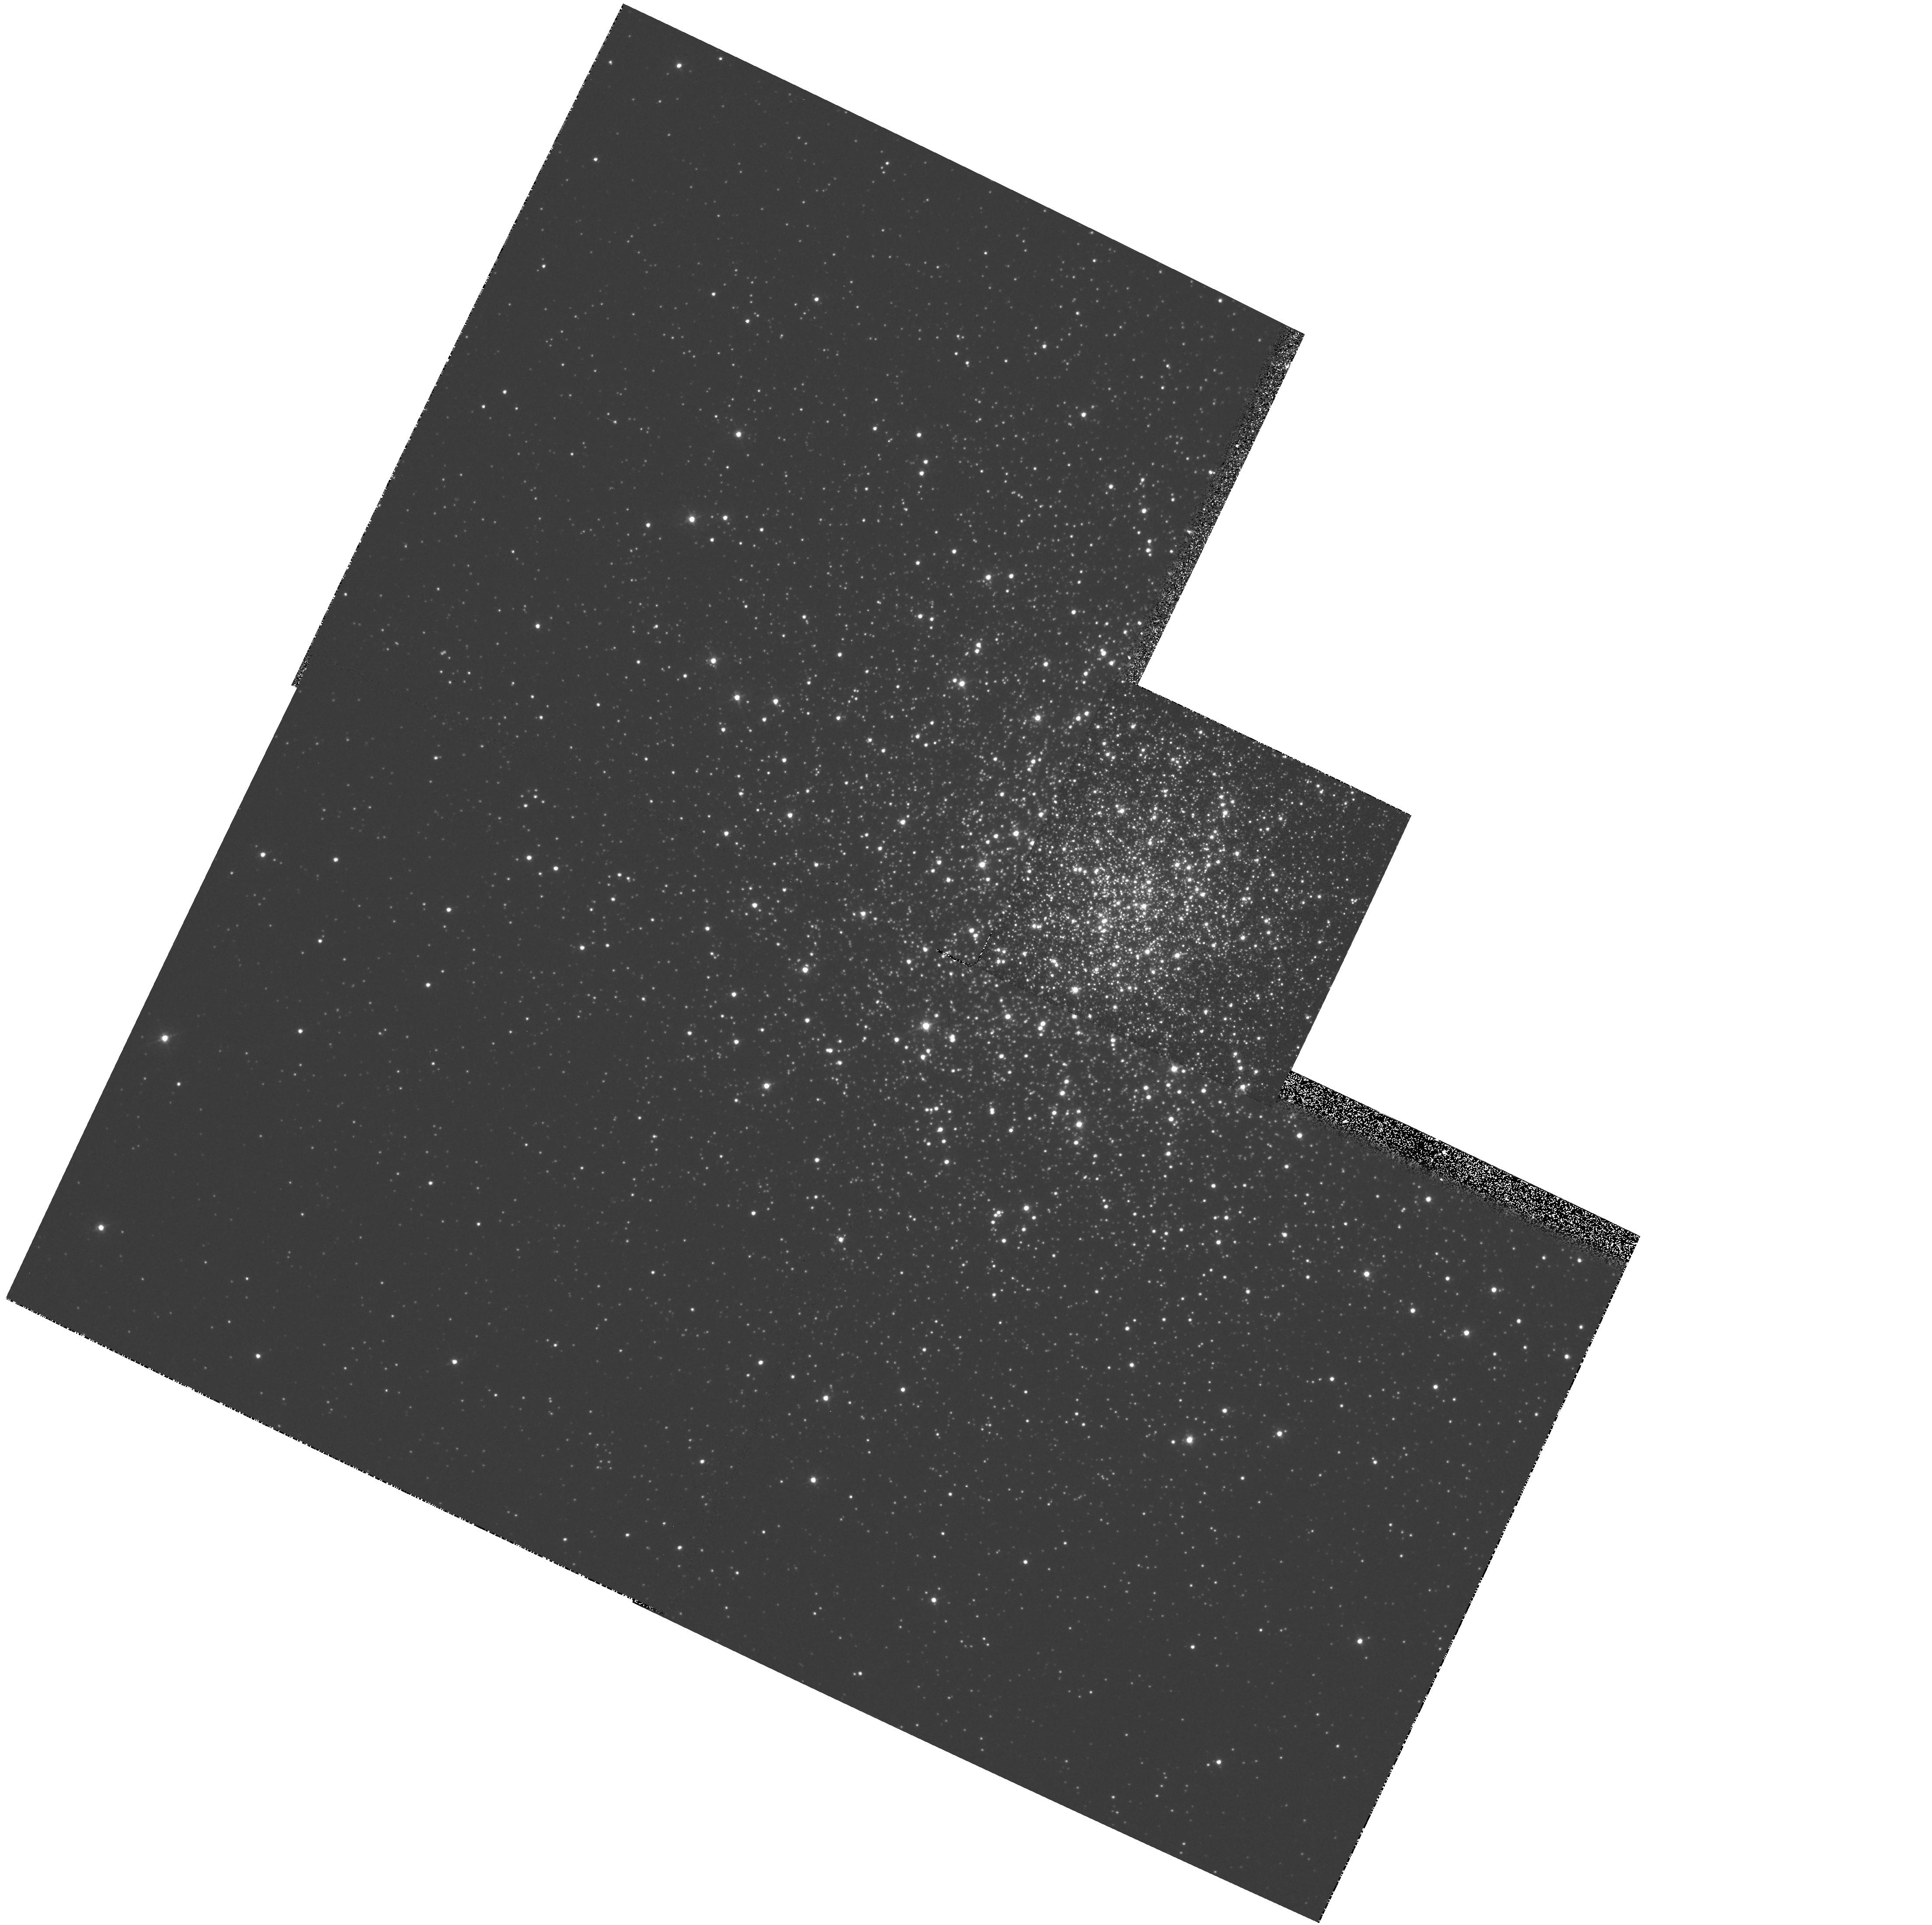
Target: NGC1904. Instrument: WFPC2/PC. Filter: F439W. Exposure: 6 min. Observation ID: hst_6095_04_wfpc2_pc_f439w_u2vo04

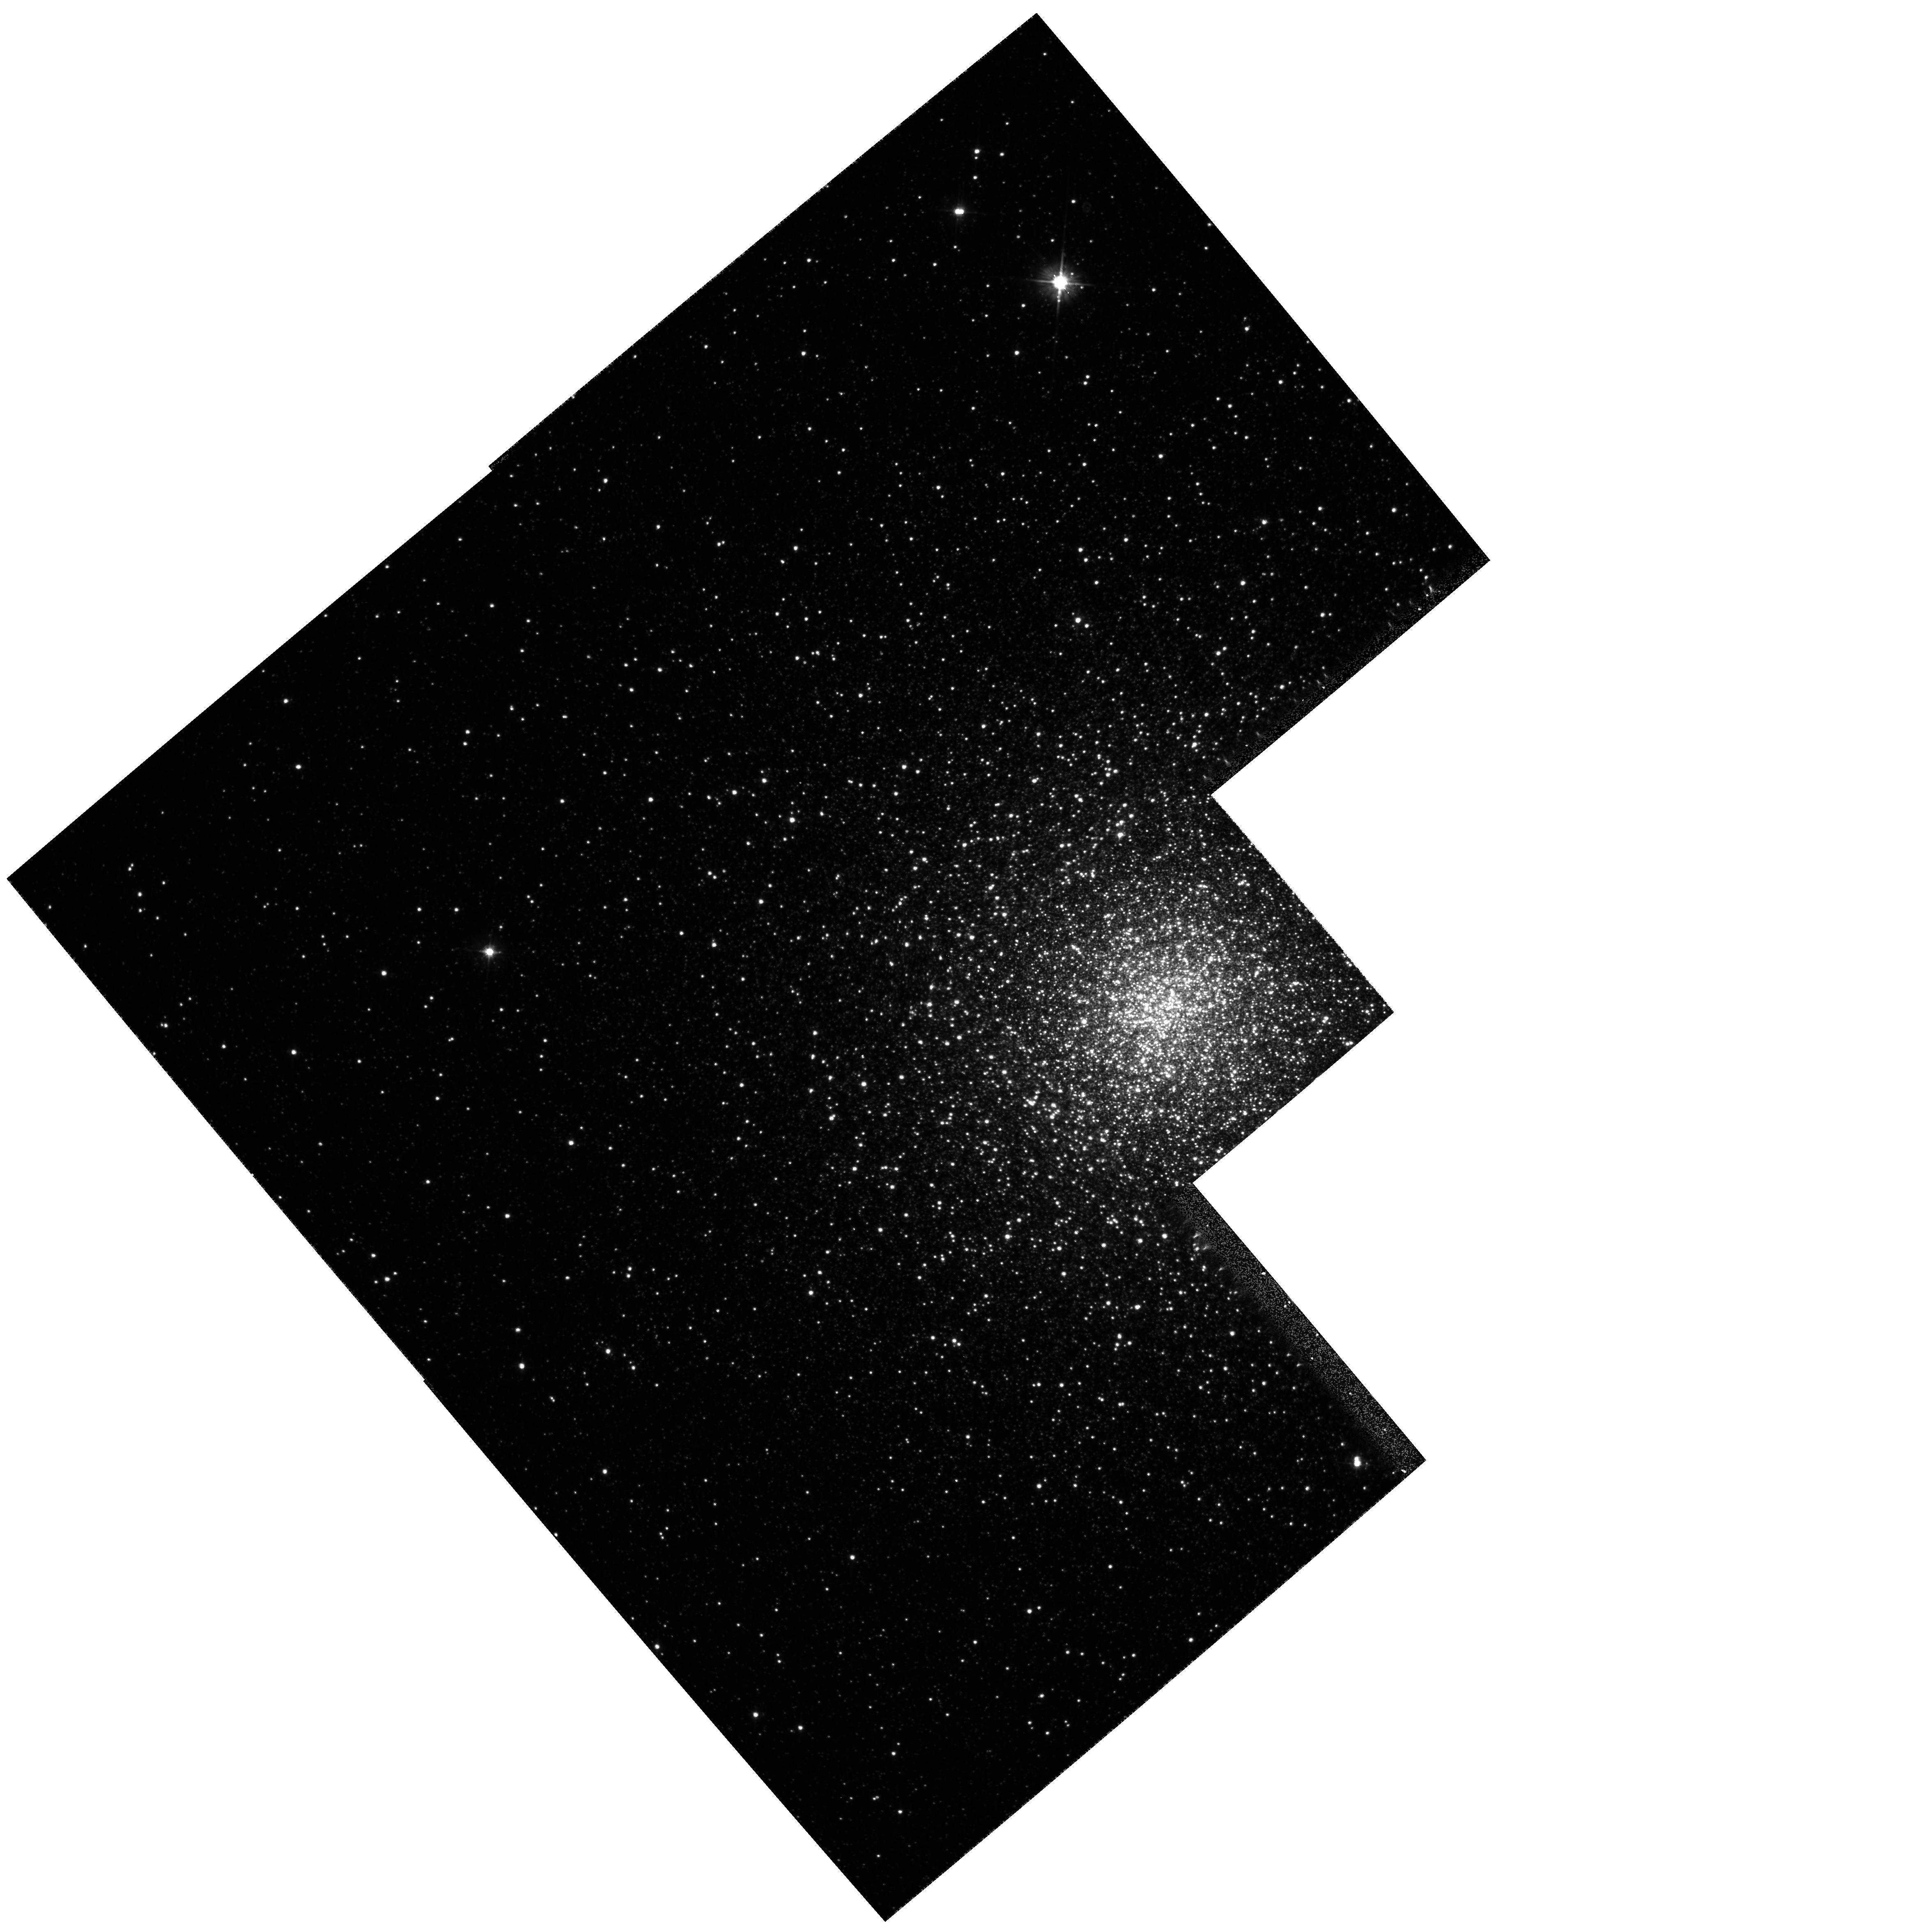
Target: NGC6388. Instrument: WFPC2/PC. Filter: F555W. Exposure: 1 min. Observation ID: hst_6095_07_wfpc2_pc_f555w_u2vo07

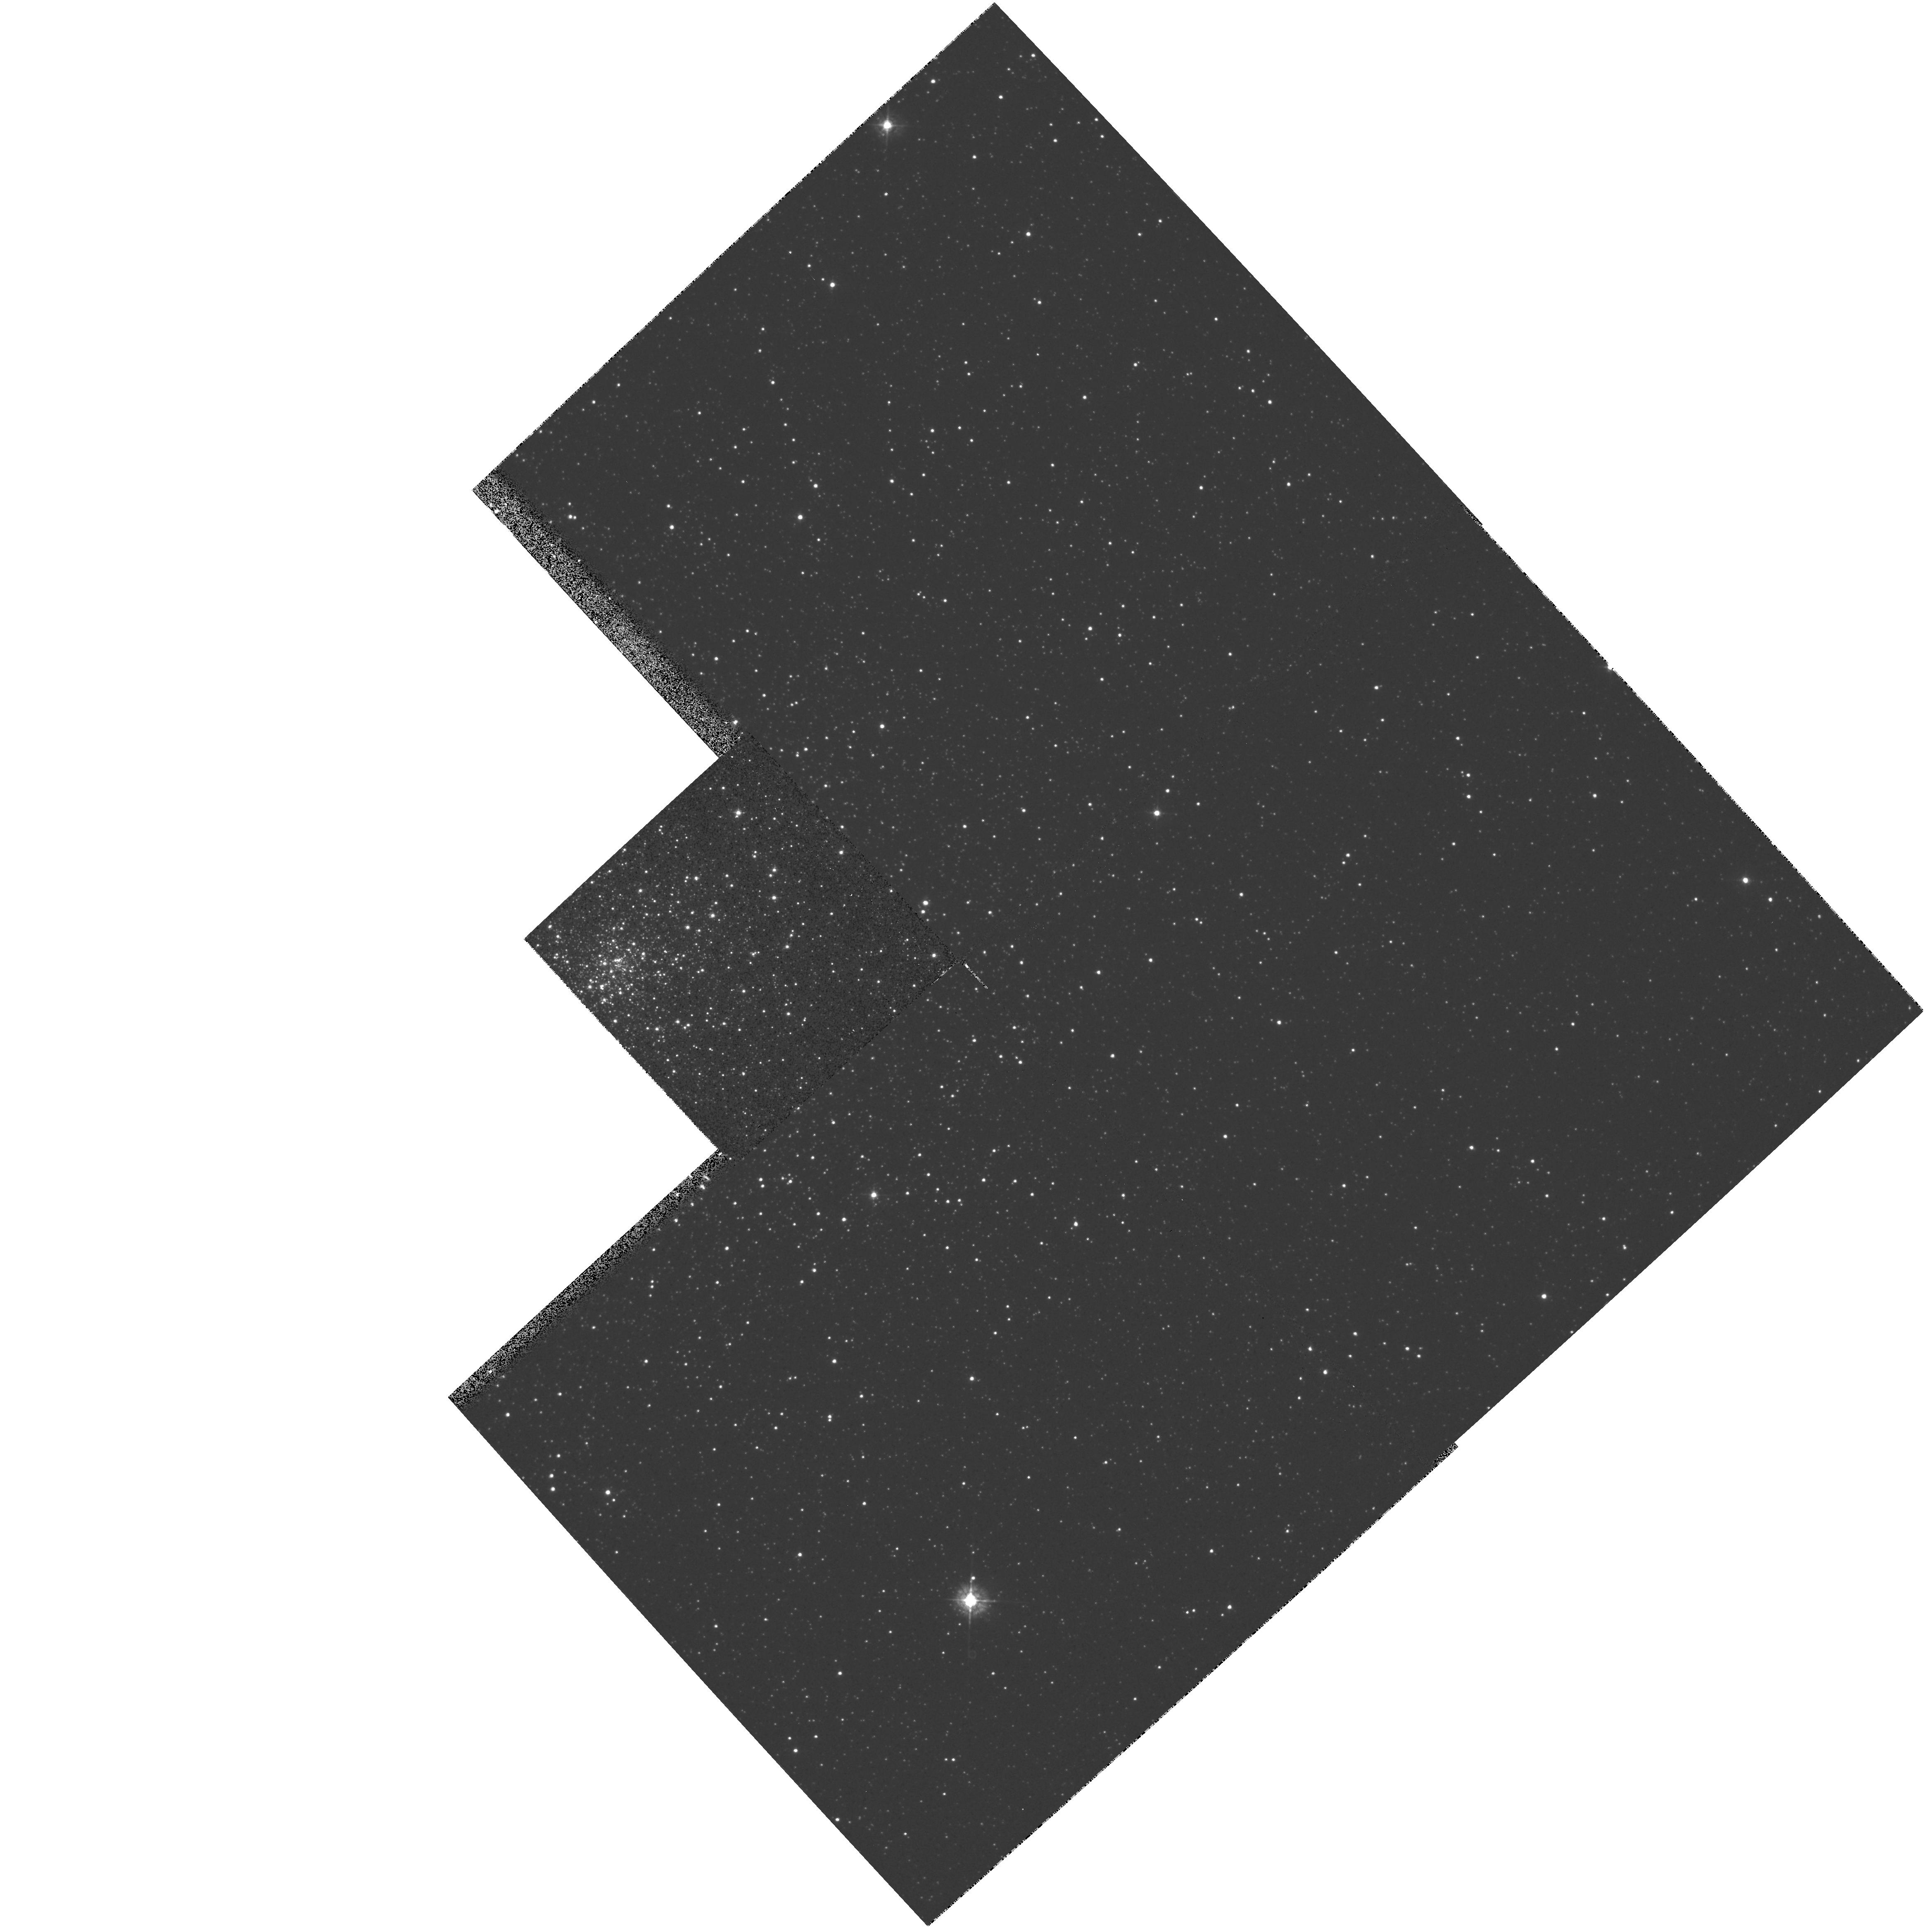
Target: NGC6522. Instrument: WFPC2/PC. Filter: F439W. Exposure: 6 min. Observation ID: hst_6095_09_wfpc2_pc_f439w_u2vo09

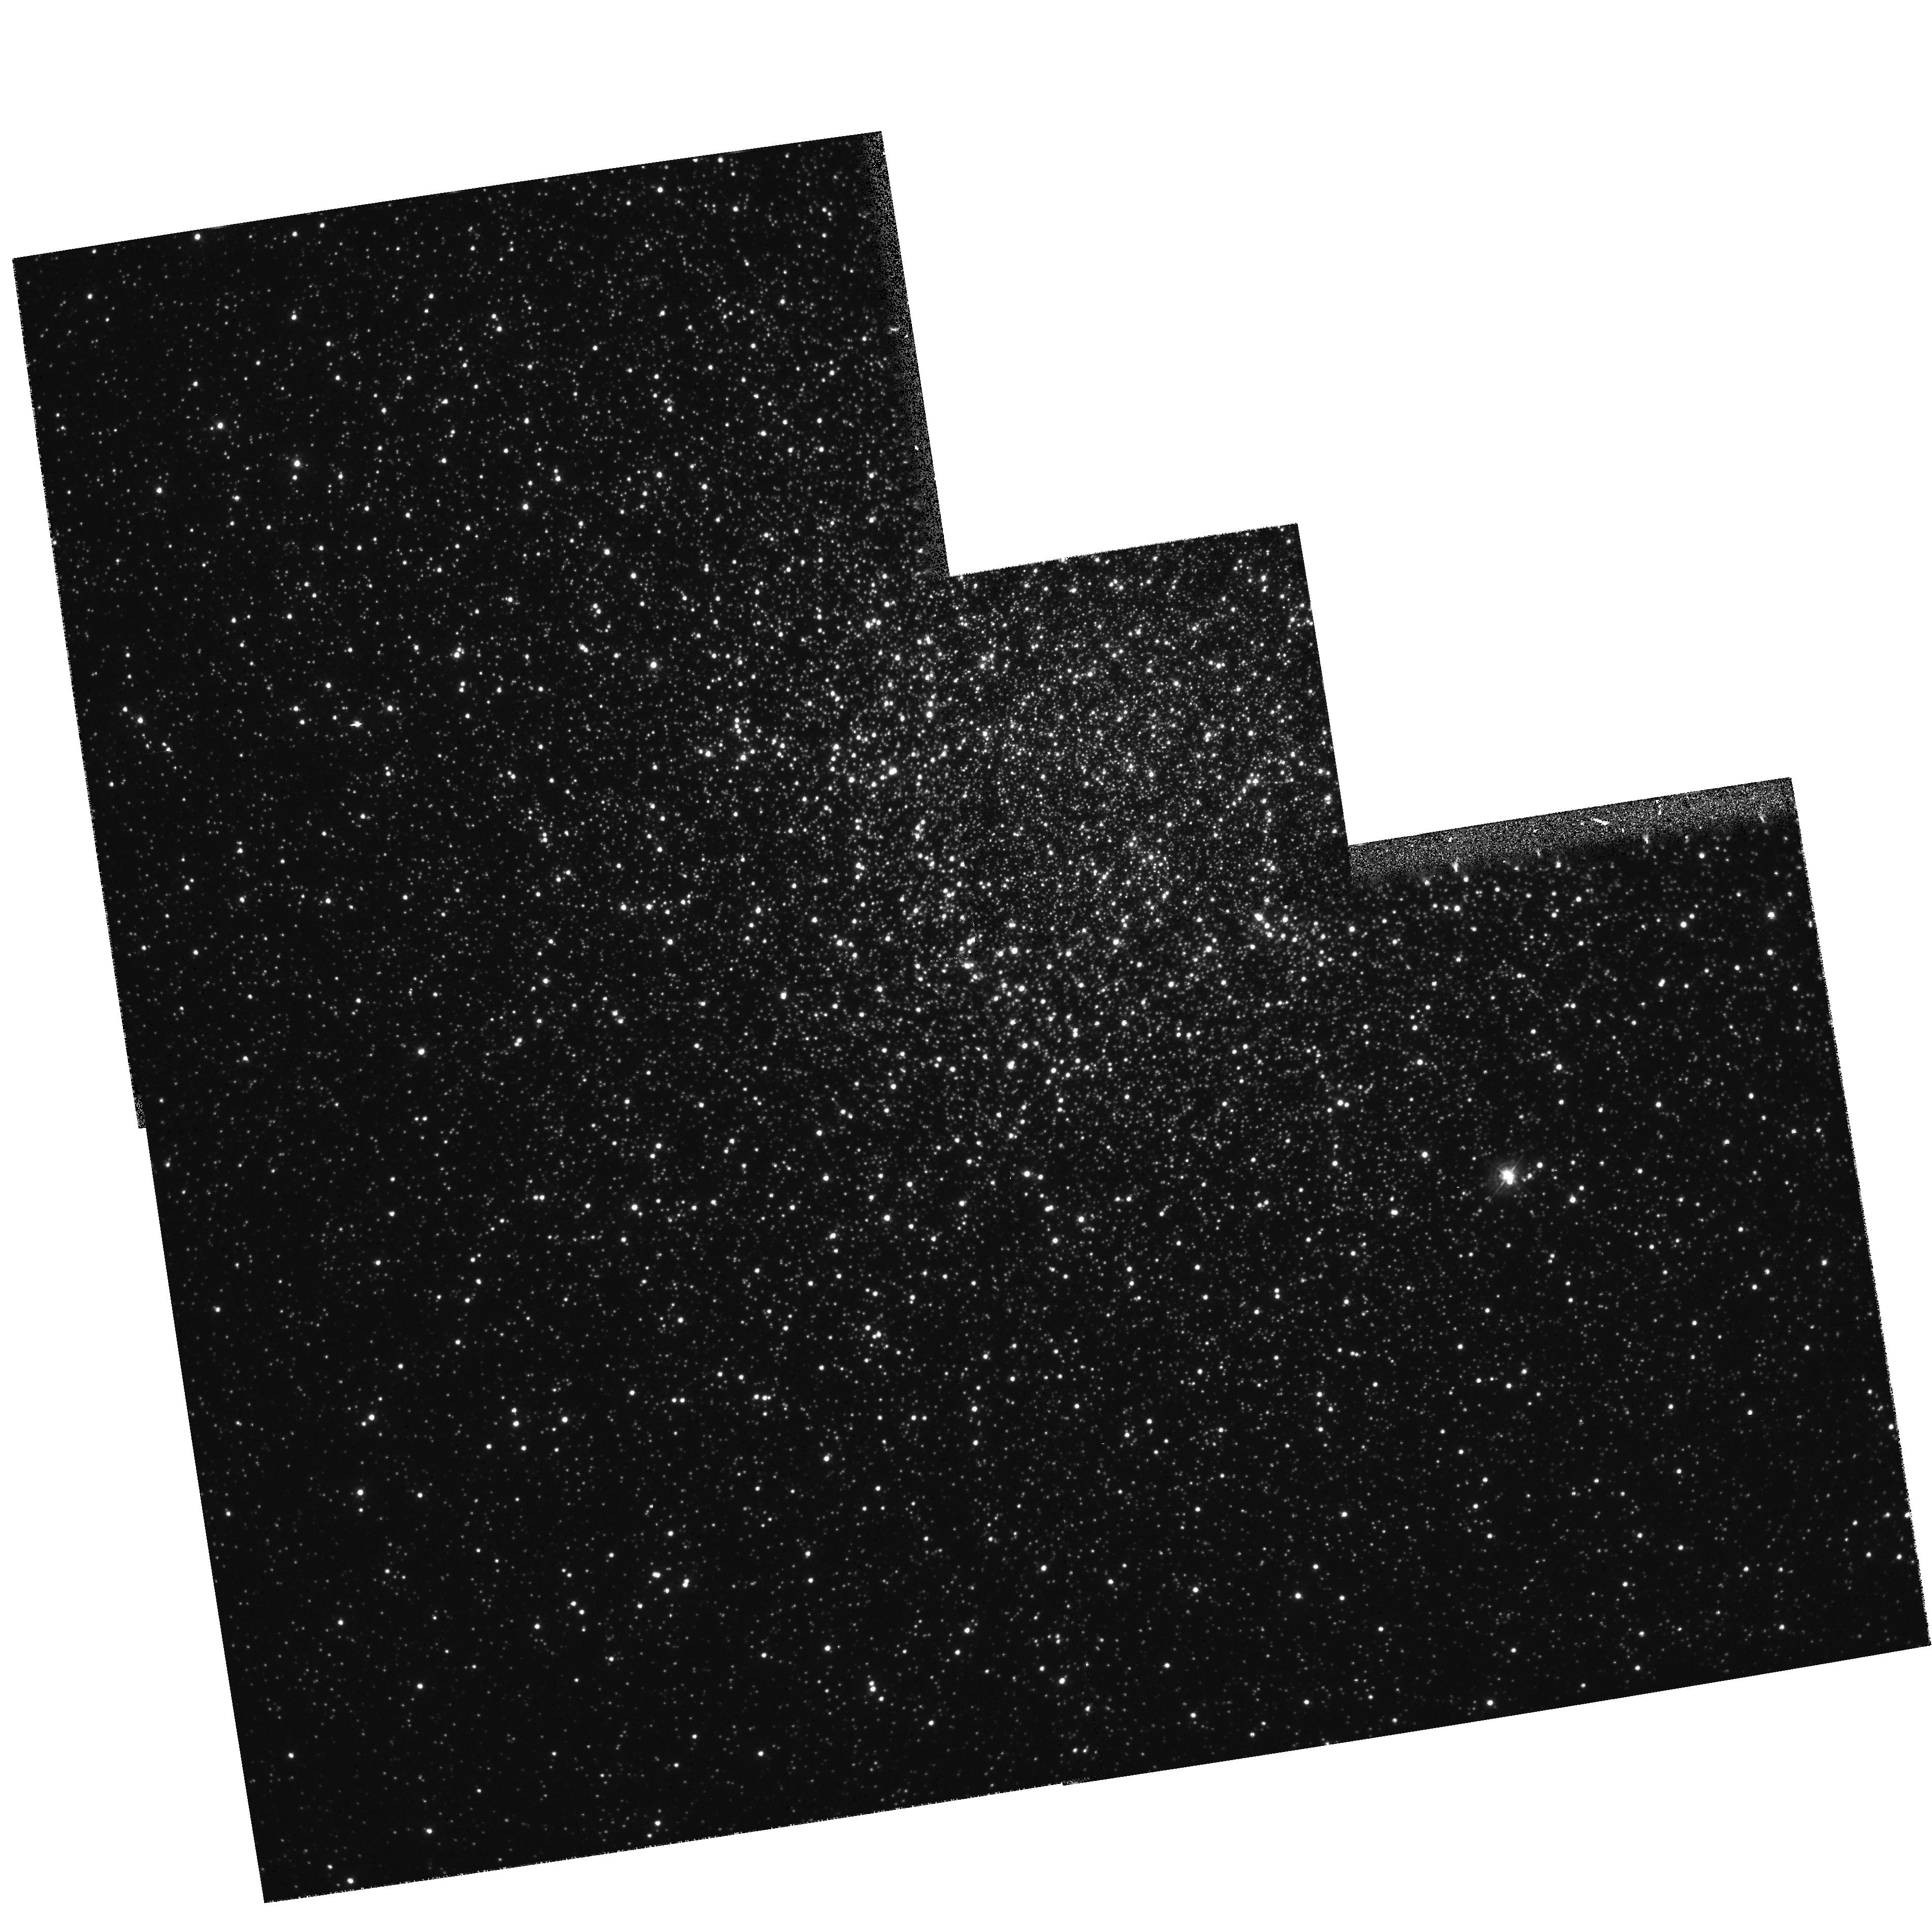
Target: NGC104. Instrument: WFPC2/PC. Filter: F439W. Exposure: 2 min. Observation ID: hst_6095_01_wfpc2_pc_f439w_u2vo01

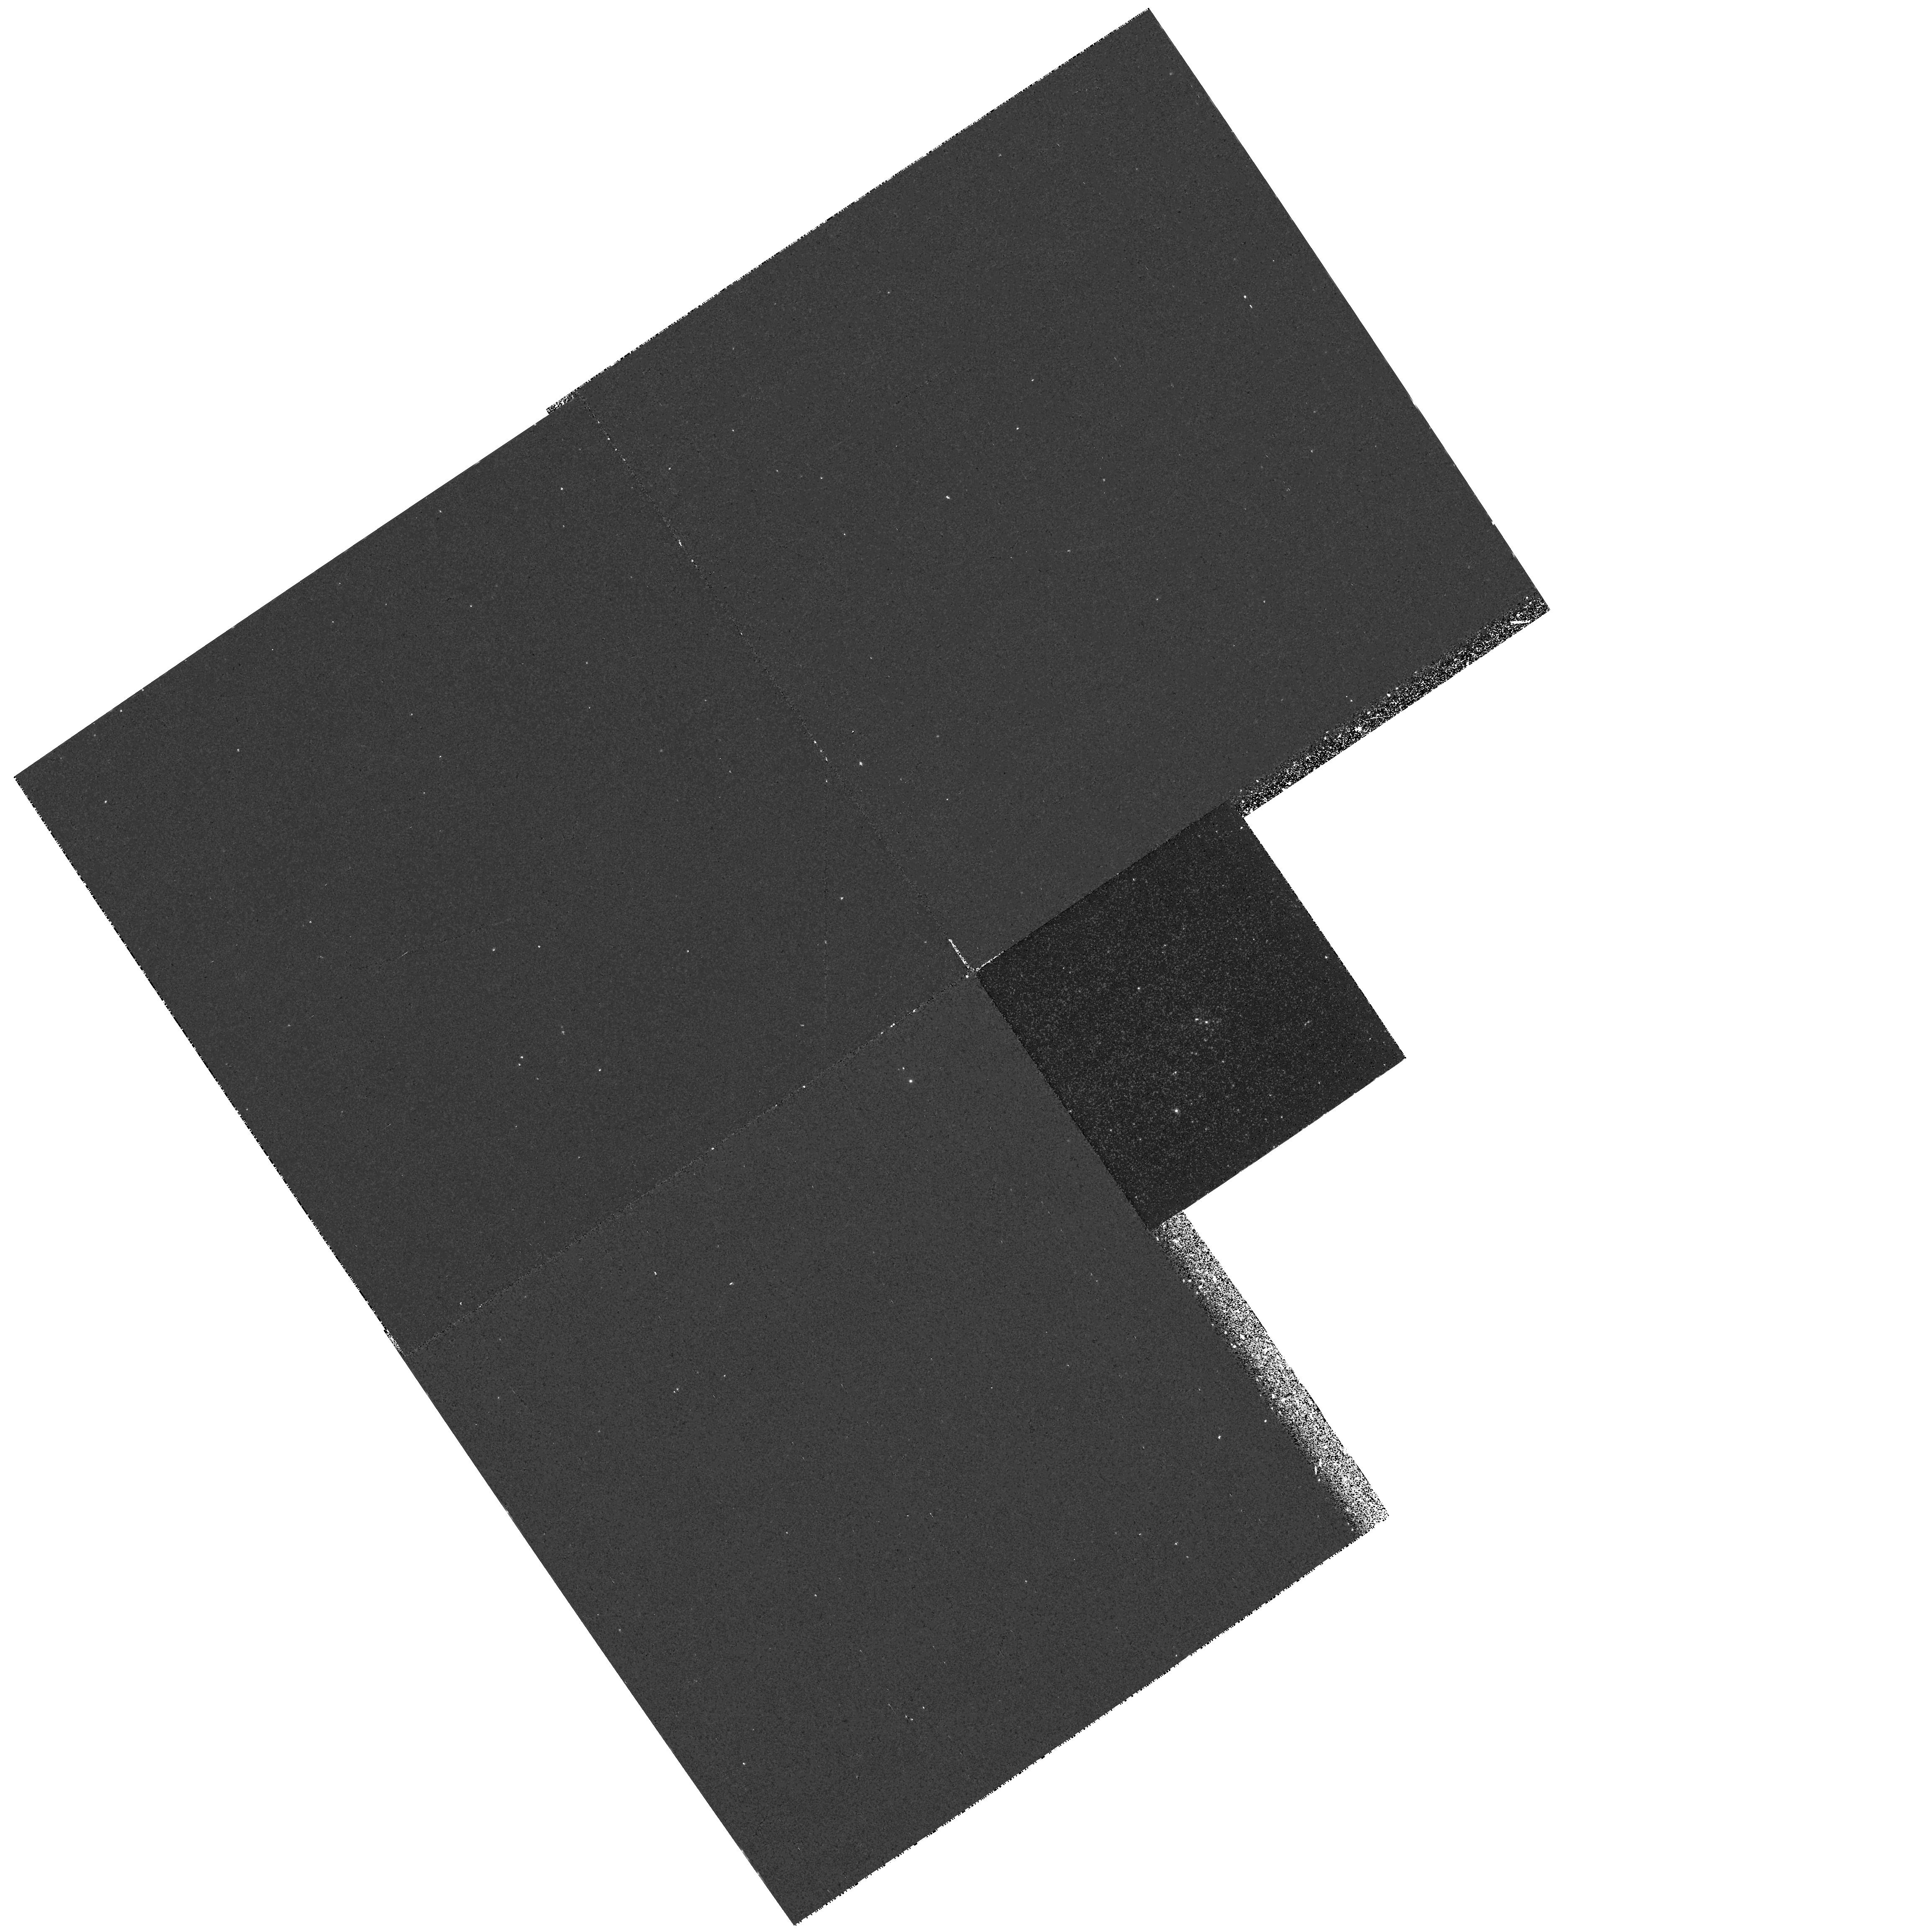
Target: NGC6652. Instrument: WFPC2/PC. Filter: F218W. Exposure: 23 min. Observation ID: hst_6095_11_wfpc2_pc_f218w_u2vo11

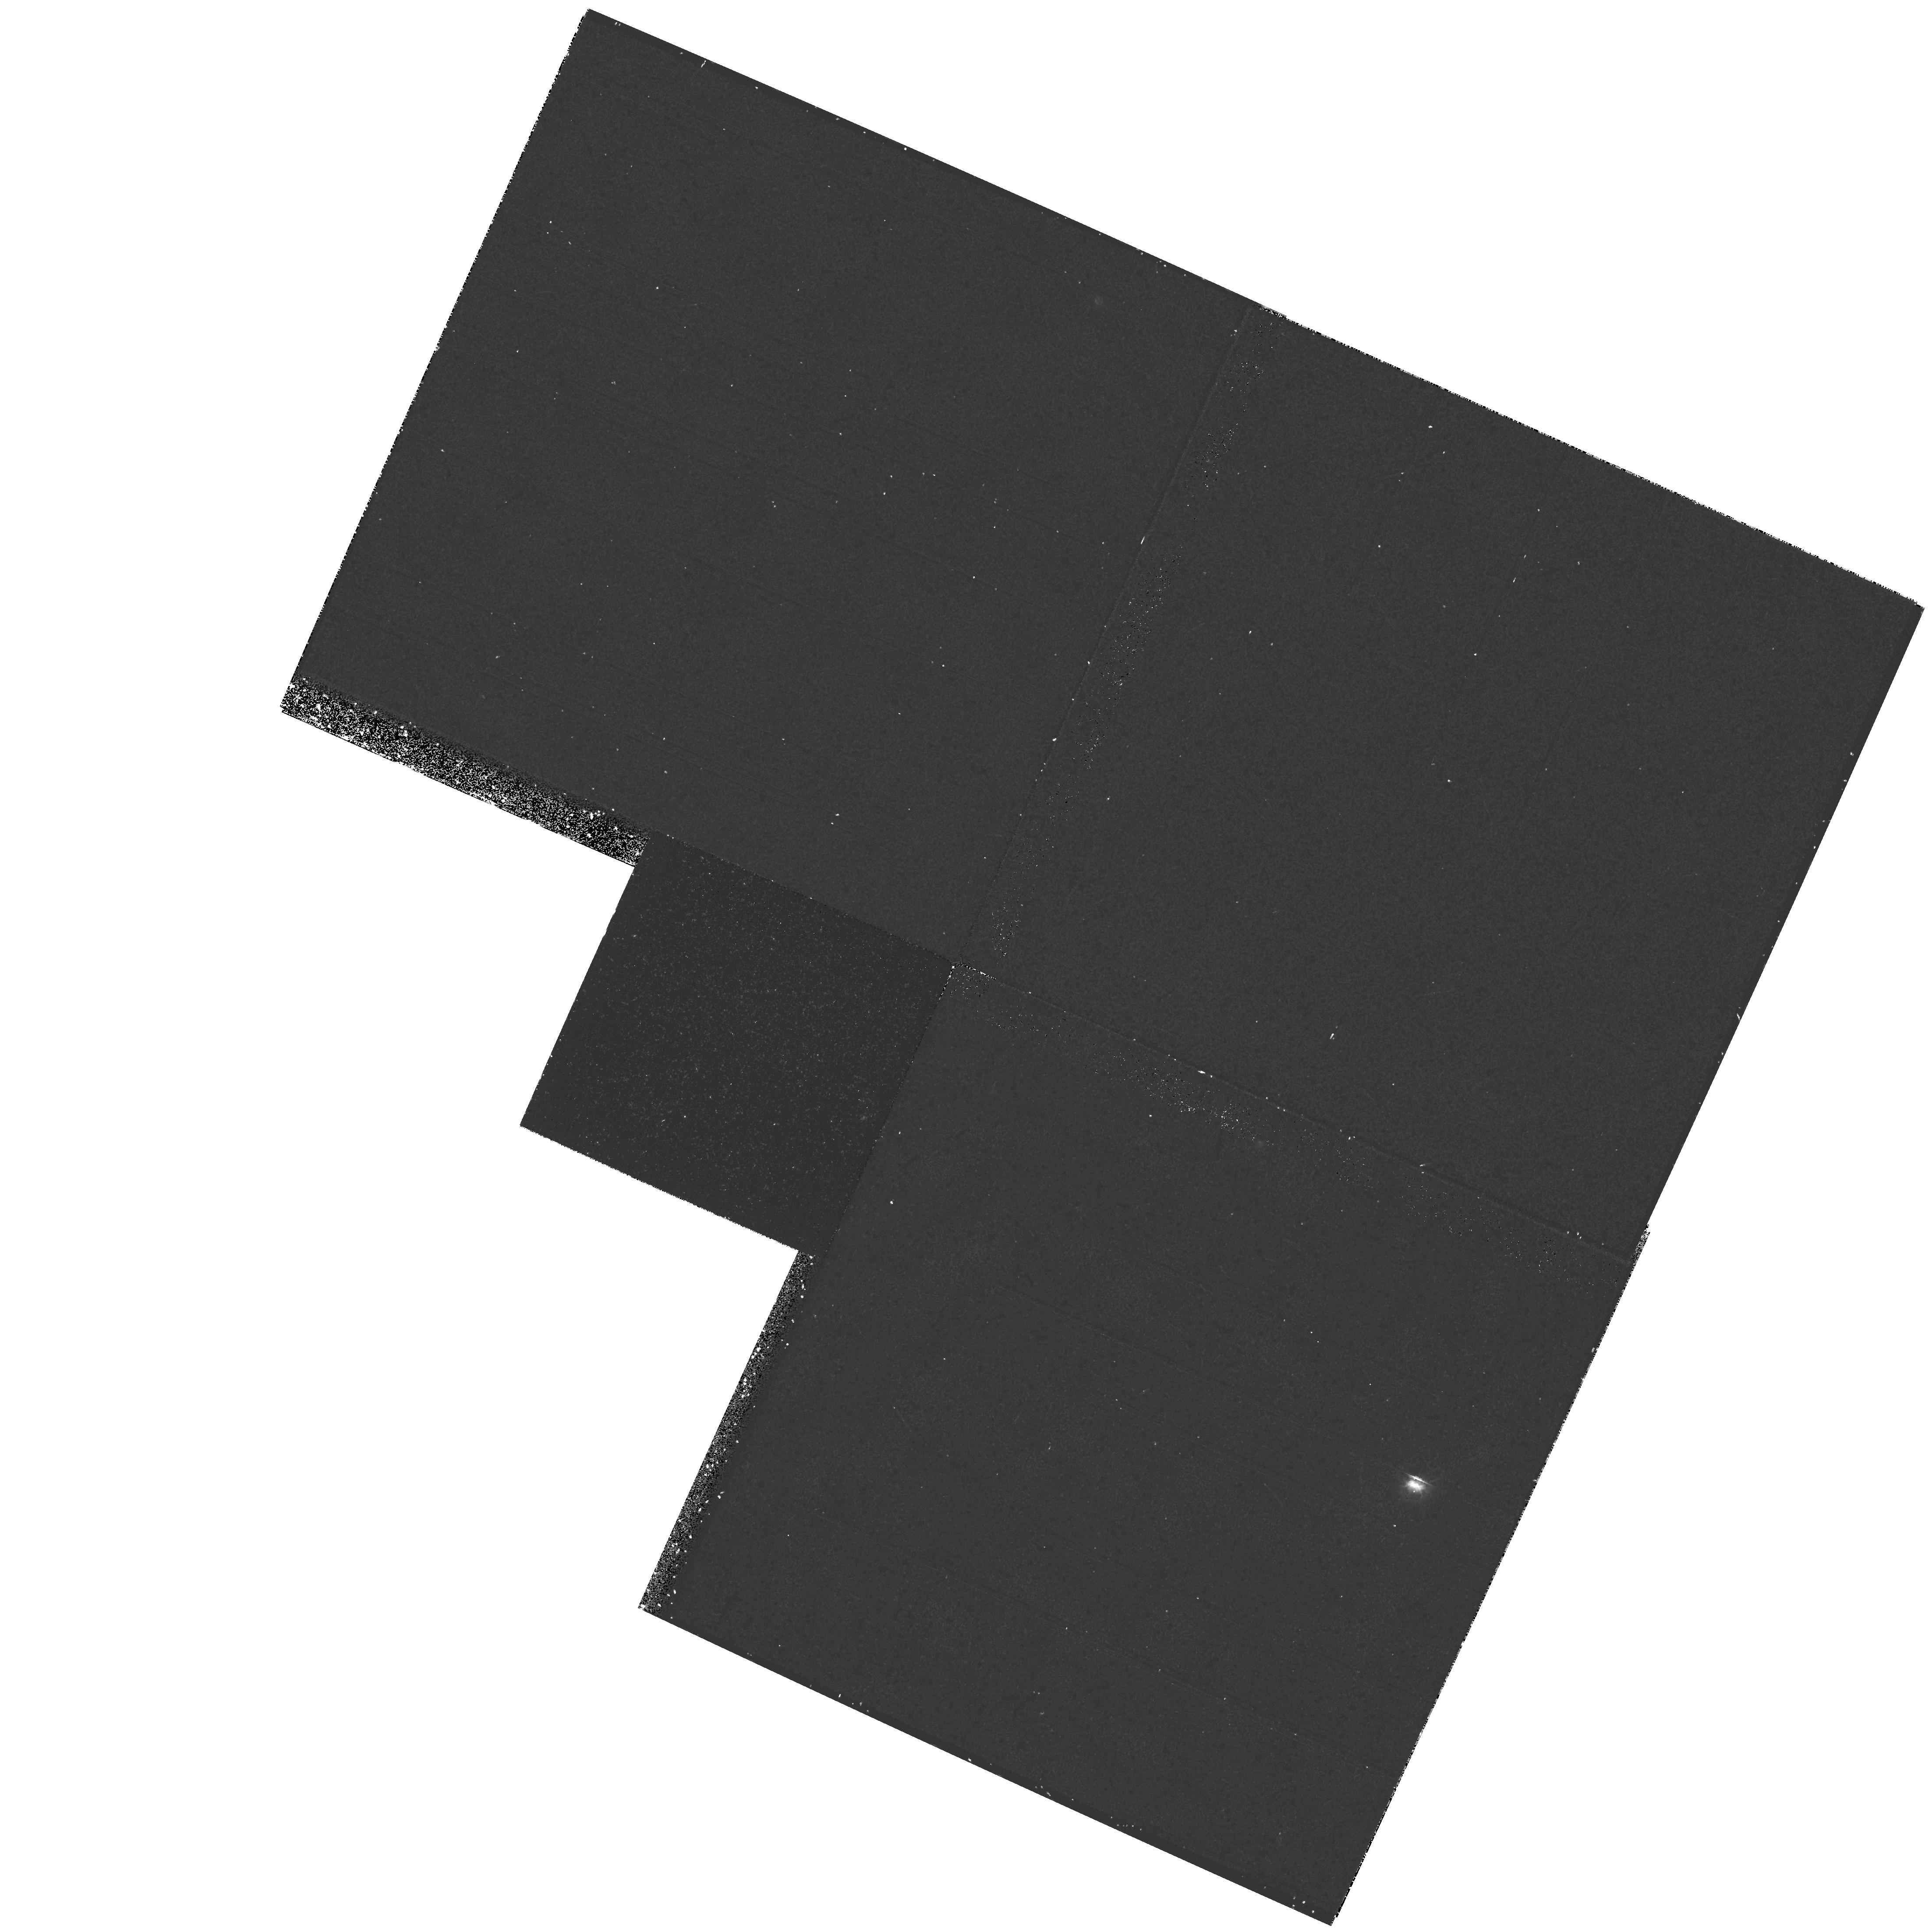
Target: NGC6441. Instrument: WFPC2/PC. Filter: F218W. Exposure: 25 min. Observation ID: hst_6095_08_wfpc2_pc_f218w_u2vo08

HOT STELLAR POPULATIONS IN GLOBULAR CLUSTER CORES (PI: Djorgovski, S. George)

The goal of this program is to use both the resolving power and the far-UV imaging capability of HST to study the nature of hot stellar populations and their radial gradients in the cores of globular clusters. We propose to survey dense globular cluster cores in the far-UV, B, and V passbands using WFPC2. We will discover all UV-bright stars at or above the turnoff, producing for the first time a nearly complete census of these populations. Magnitudes in the far-UV, B and V passbands permit an estimate of temperature, bolometric luminosity, and placement in the color -magnitude diagram. Numerous ground-based studies show that population gradients exist in concentrated globular cluster cores, and IUE spectra and some early HST data show they are also seen in the far-UV. Some centrally concentrated hot stellar population must be present, e.g., faint BHB stars, blue stragglers, stripped red giant cores, merged stars, or some new, as yet unknown type of object. These phenomena may be relevant for the origins of x- ray sources and millisecond pulsars in globular clusters. The data we propose to obtain would provide essential input for theoretical models. We should also be capable of detecting stars in brief UV-bright phases of evolution, as short as 10^5 - 10^6 yr. The frequency of UV-bright stars per Lsun\ can be used to place limits on their evolutionary lifetimes, thus constraining their origin. The normal far-UV phases of stellar evolution may help explain the UV-rising flux in elliptical galaxies.